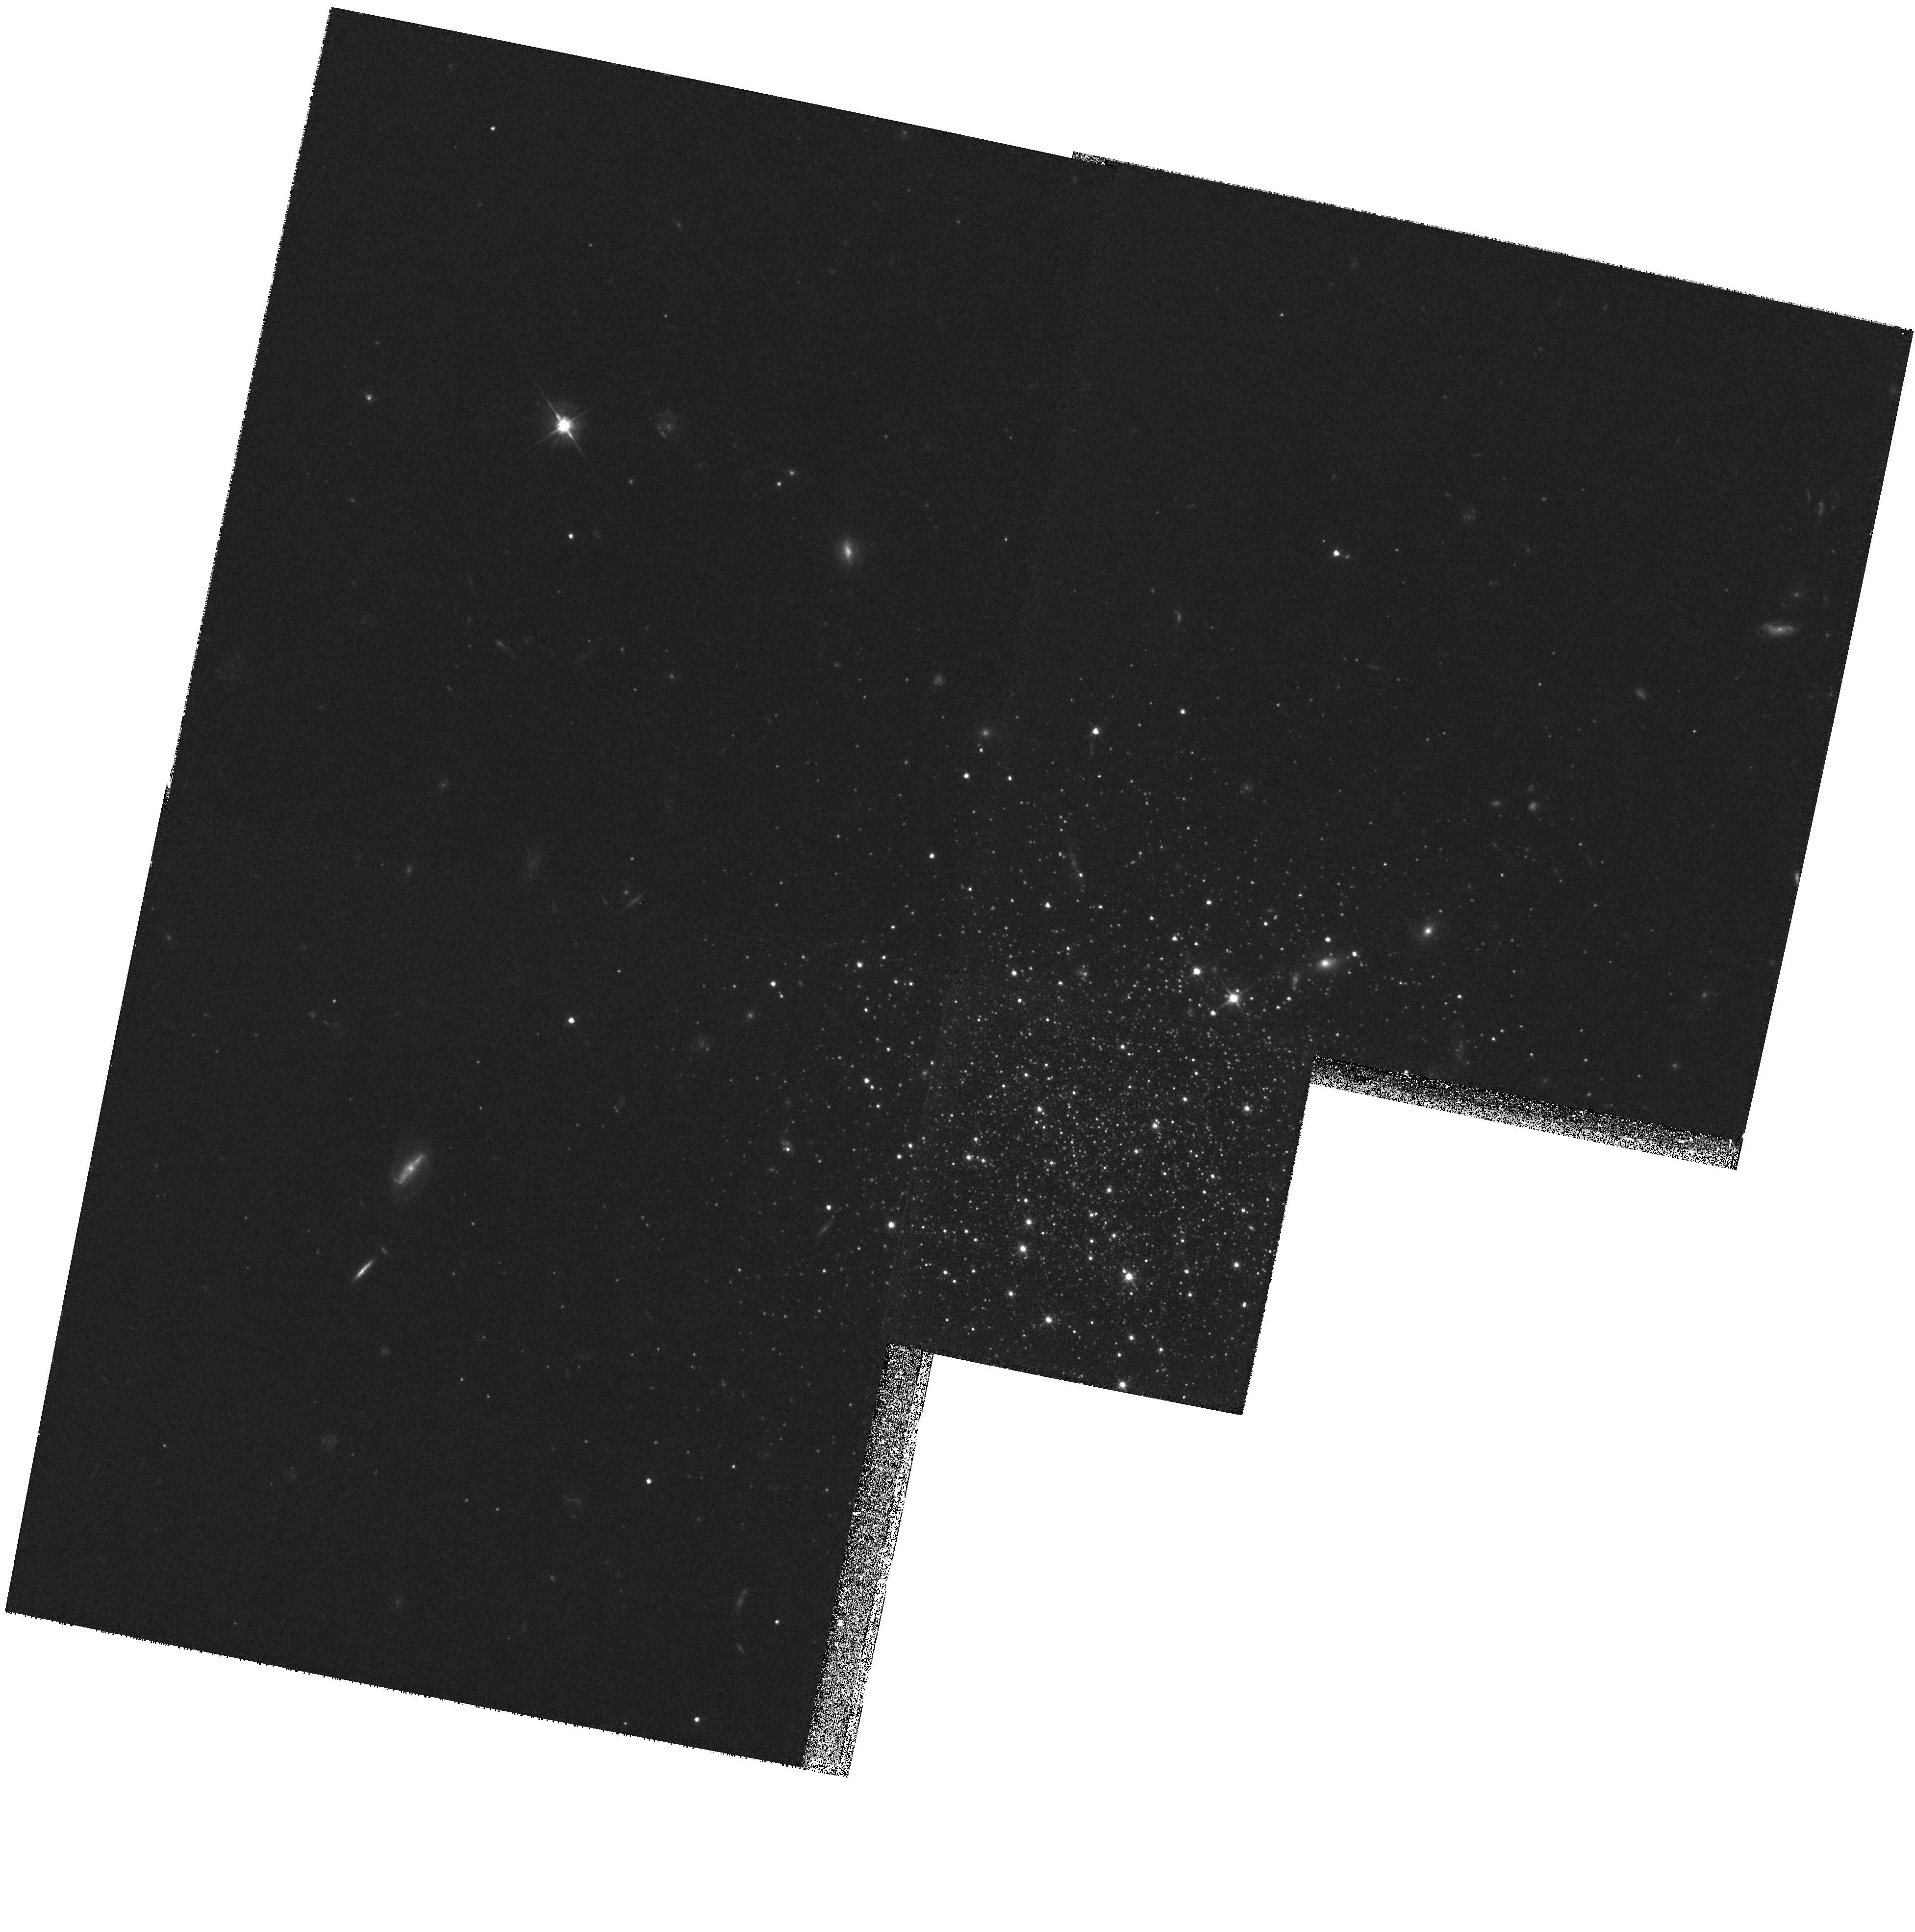
Target: FORNAX-023702-341103
Instrument: WFPC2/PC
Filter: F555W
Exposure: 1.6 h
Observation ID: hst_5917_01_wfpc2_pc_f555w_u30m01

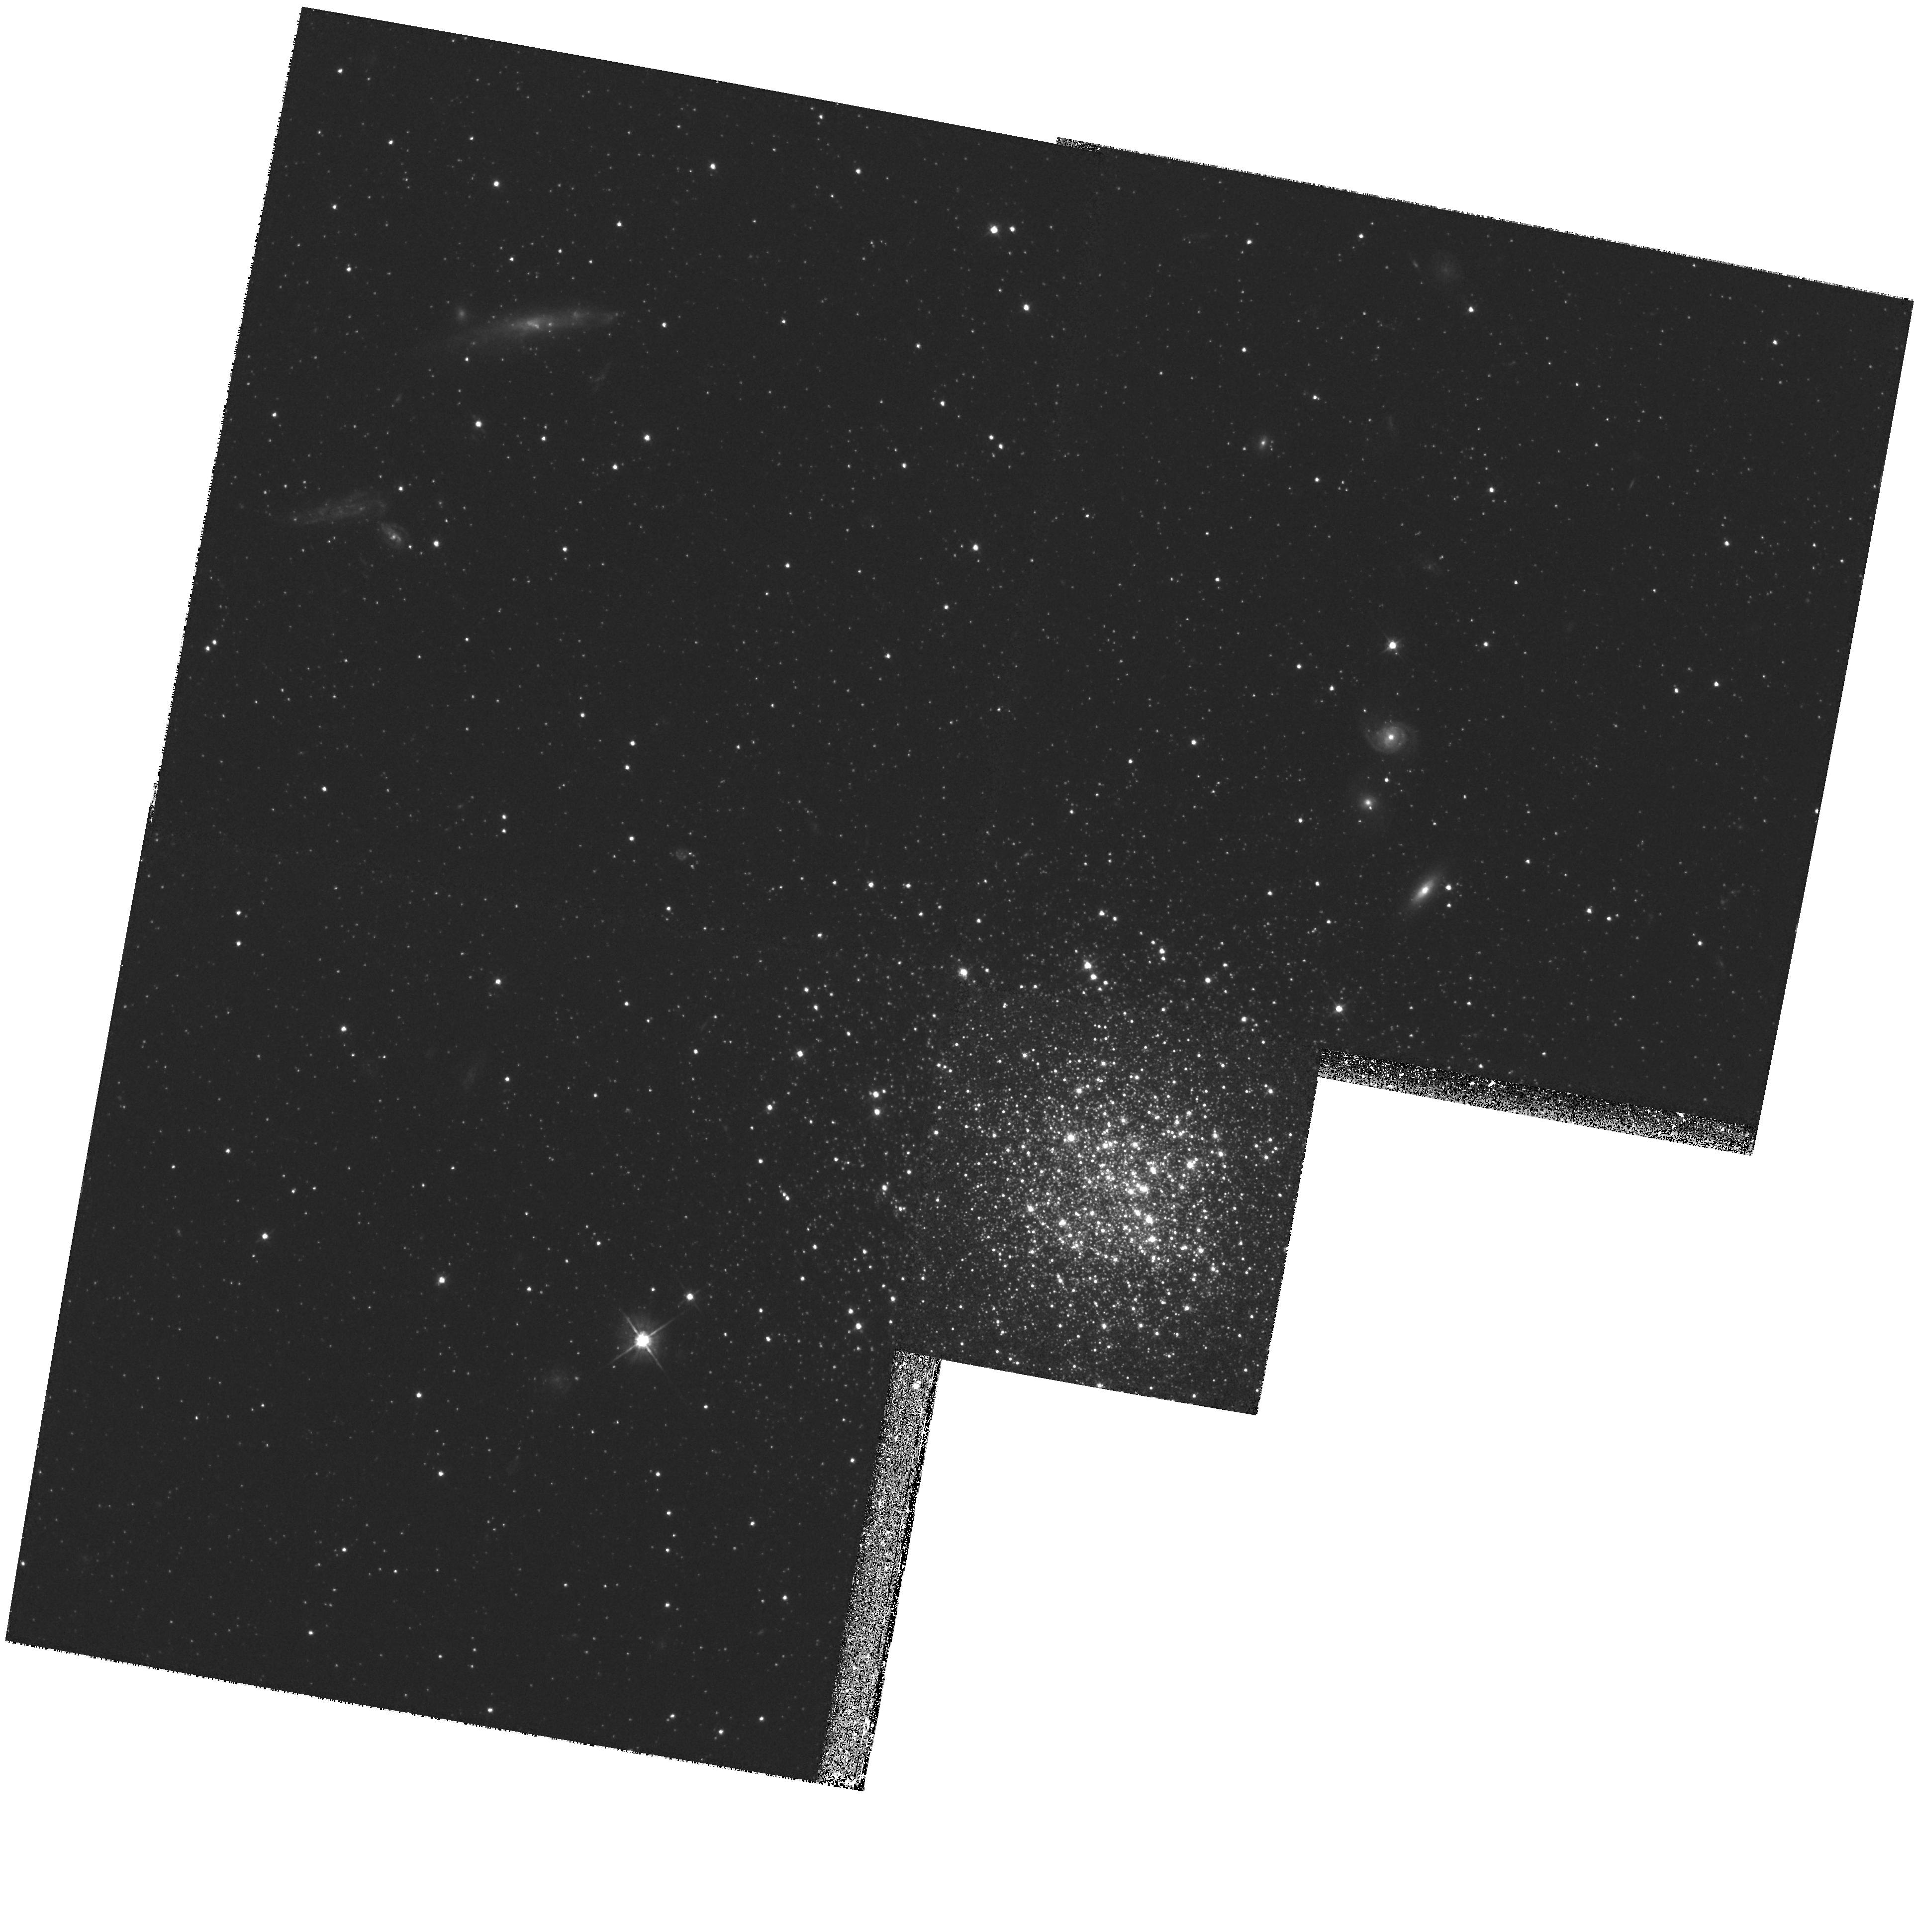
Target: FORNAX-023844-344833
Instrument: WFPC2/PC
Filter: F555W
Exposure: 1.6 h
Observation ID: hst_5917_02_wfpc2_pc_f555w_u30m02

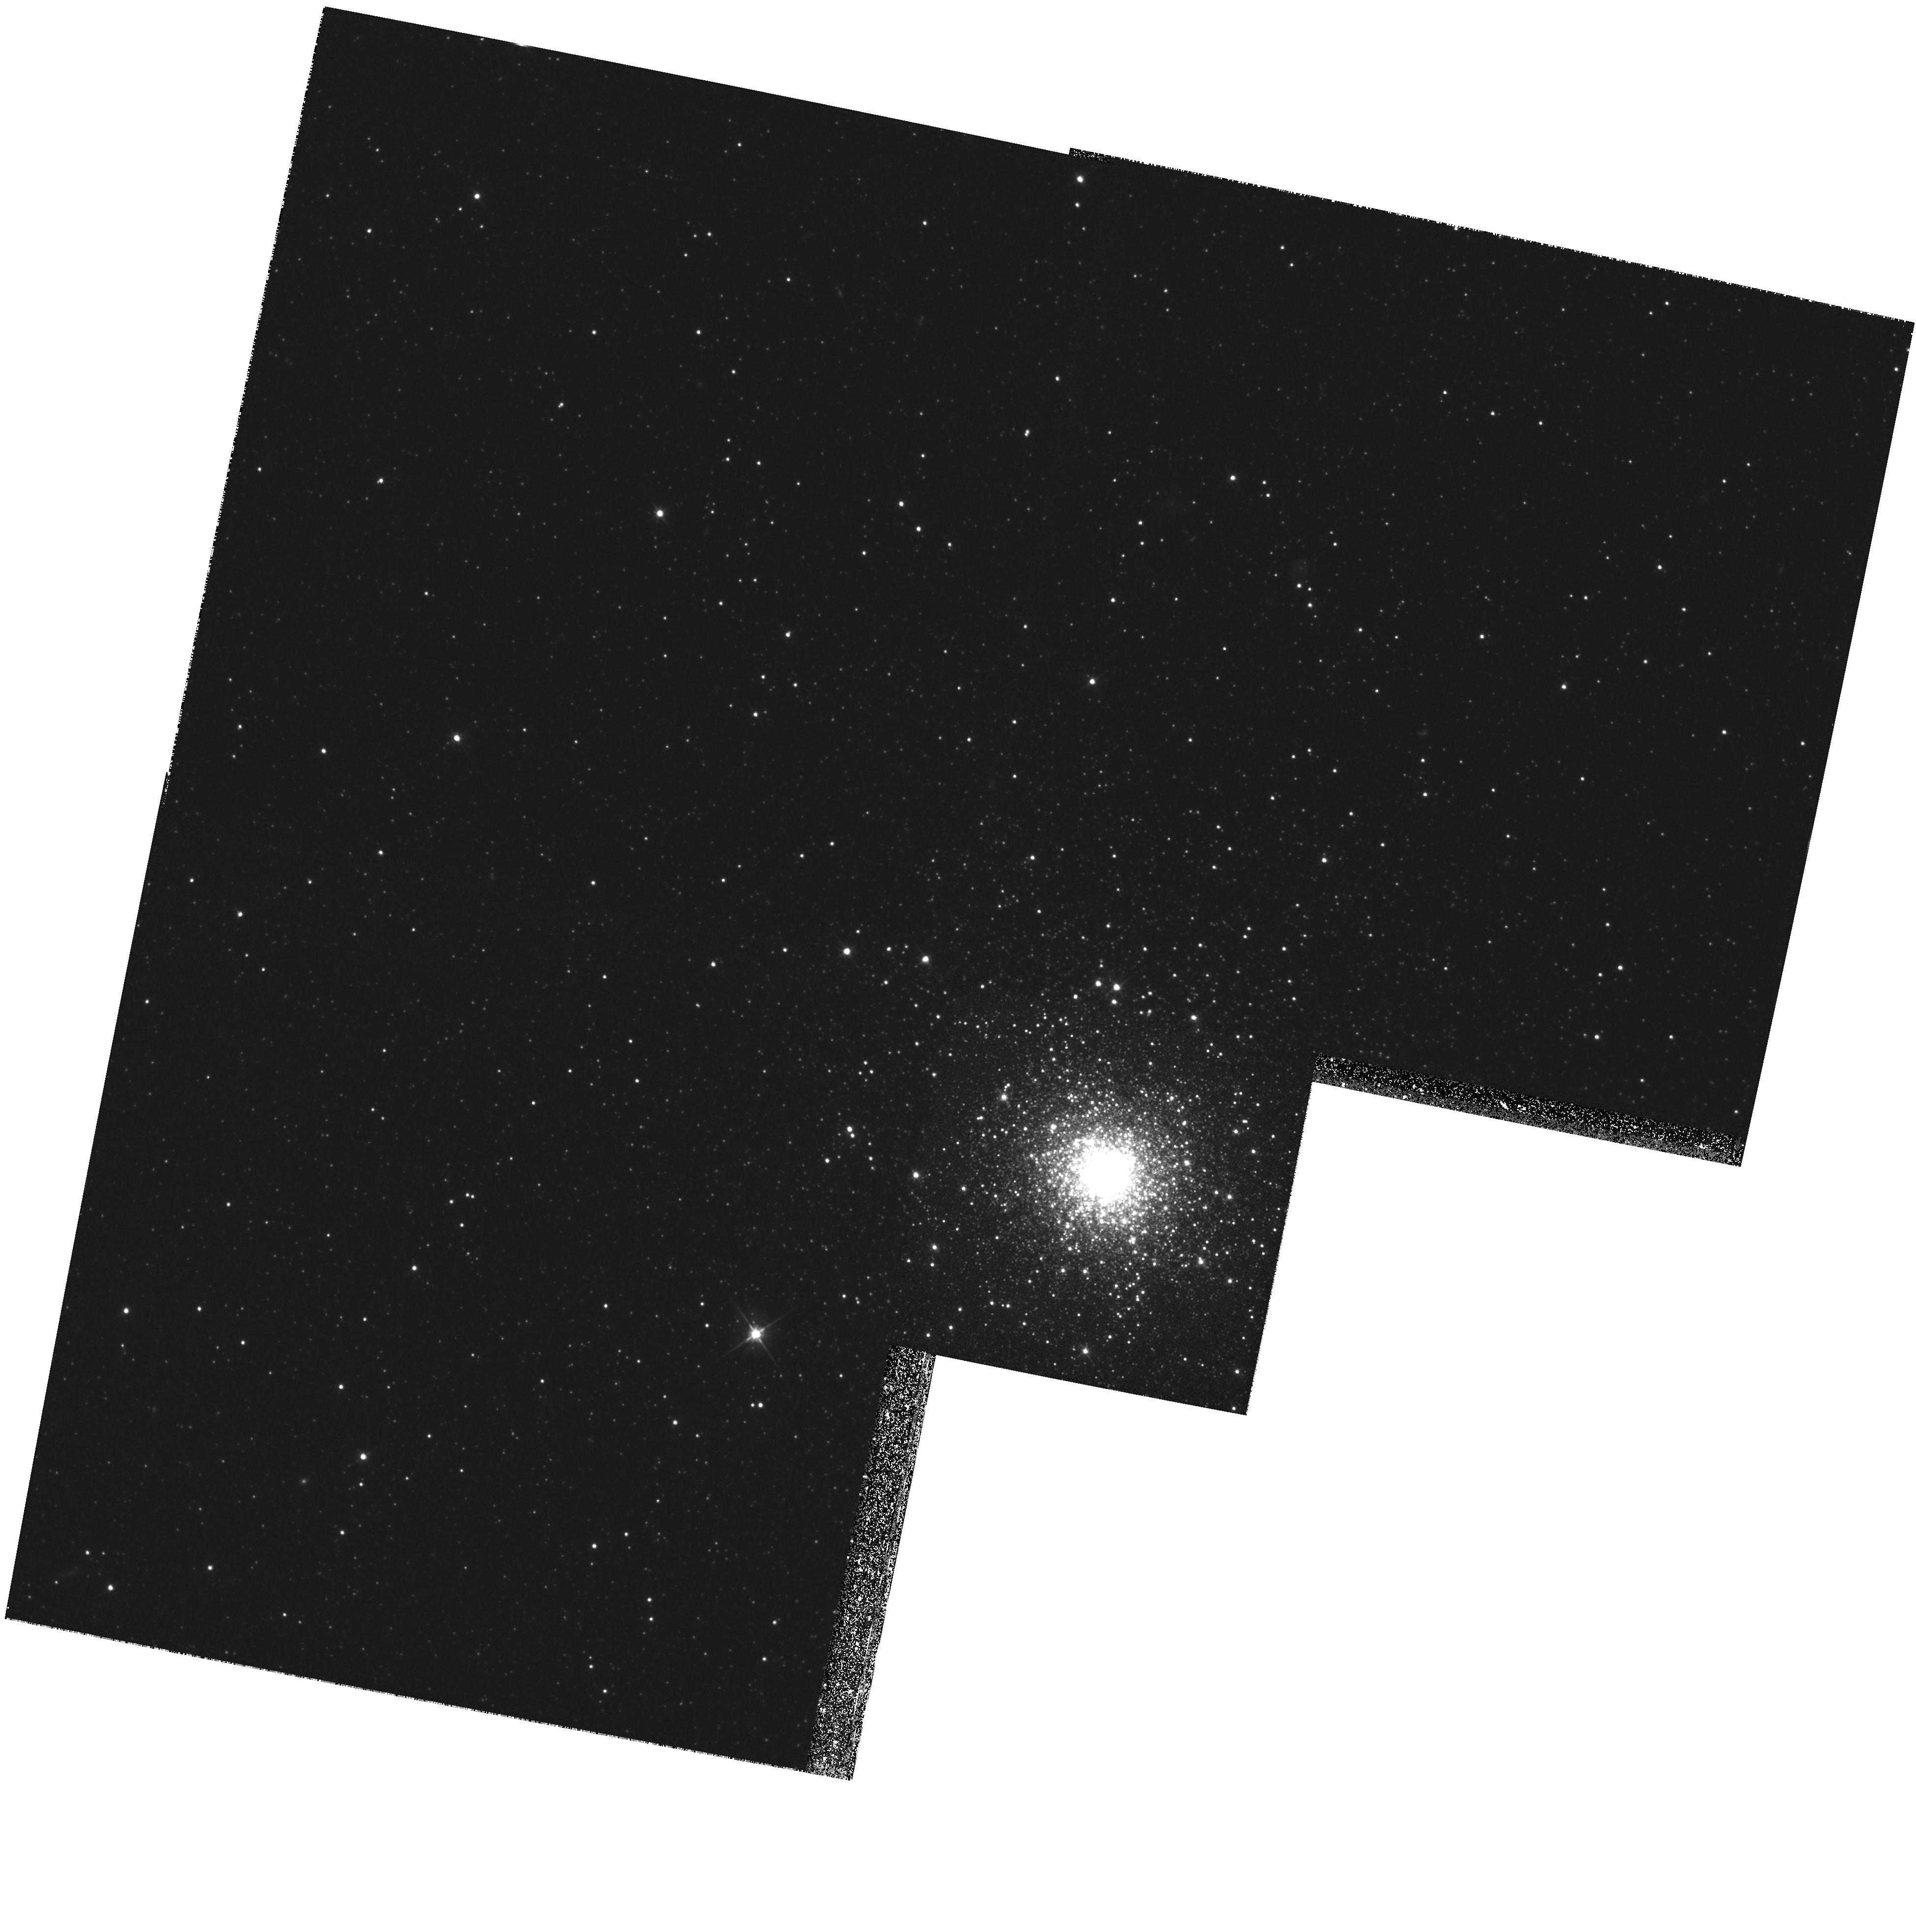
Target: NGC1049
Instrument: WFPC2/PC
Filter: F555W
Exposure: 1.5 h
Observation ID: hst_5917_03_wfpc2_pc_f555w_u30m03

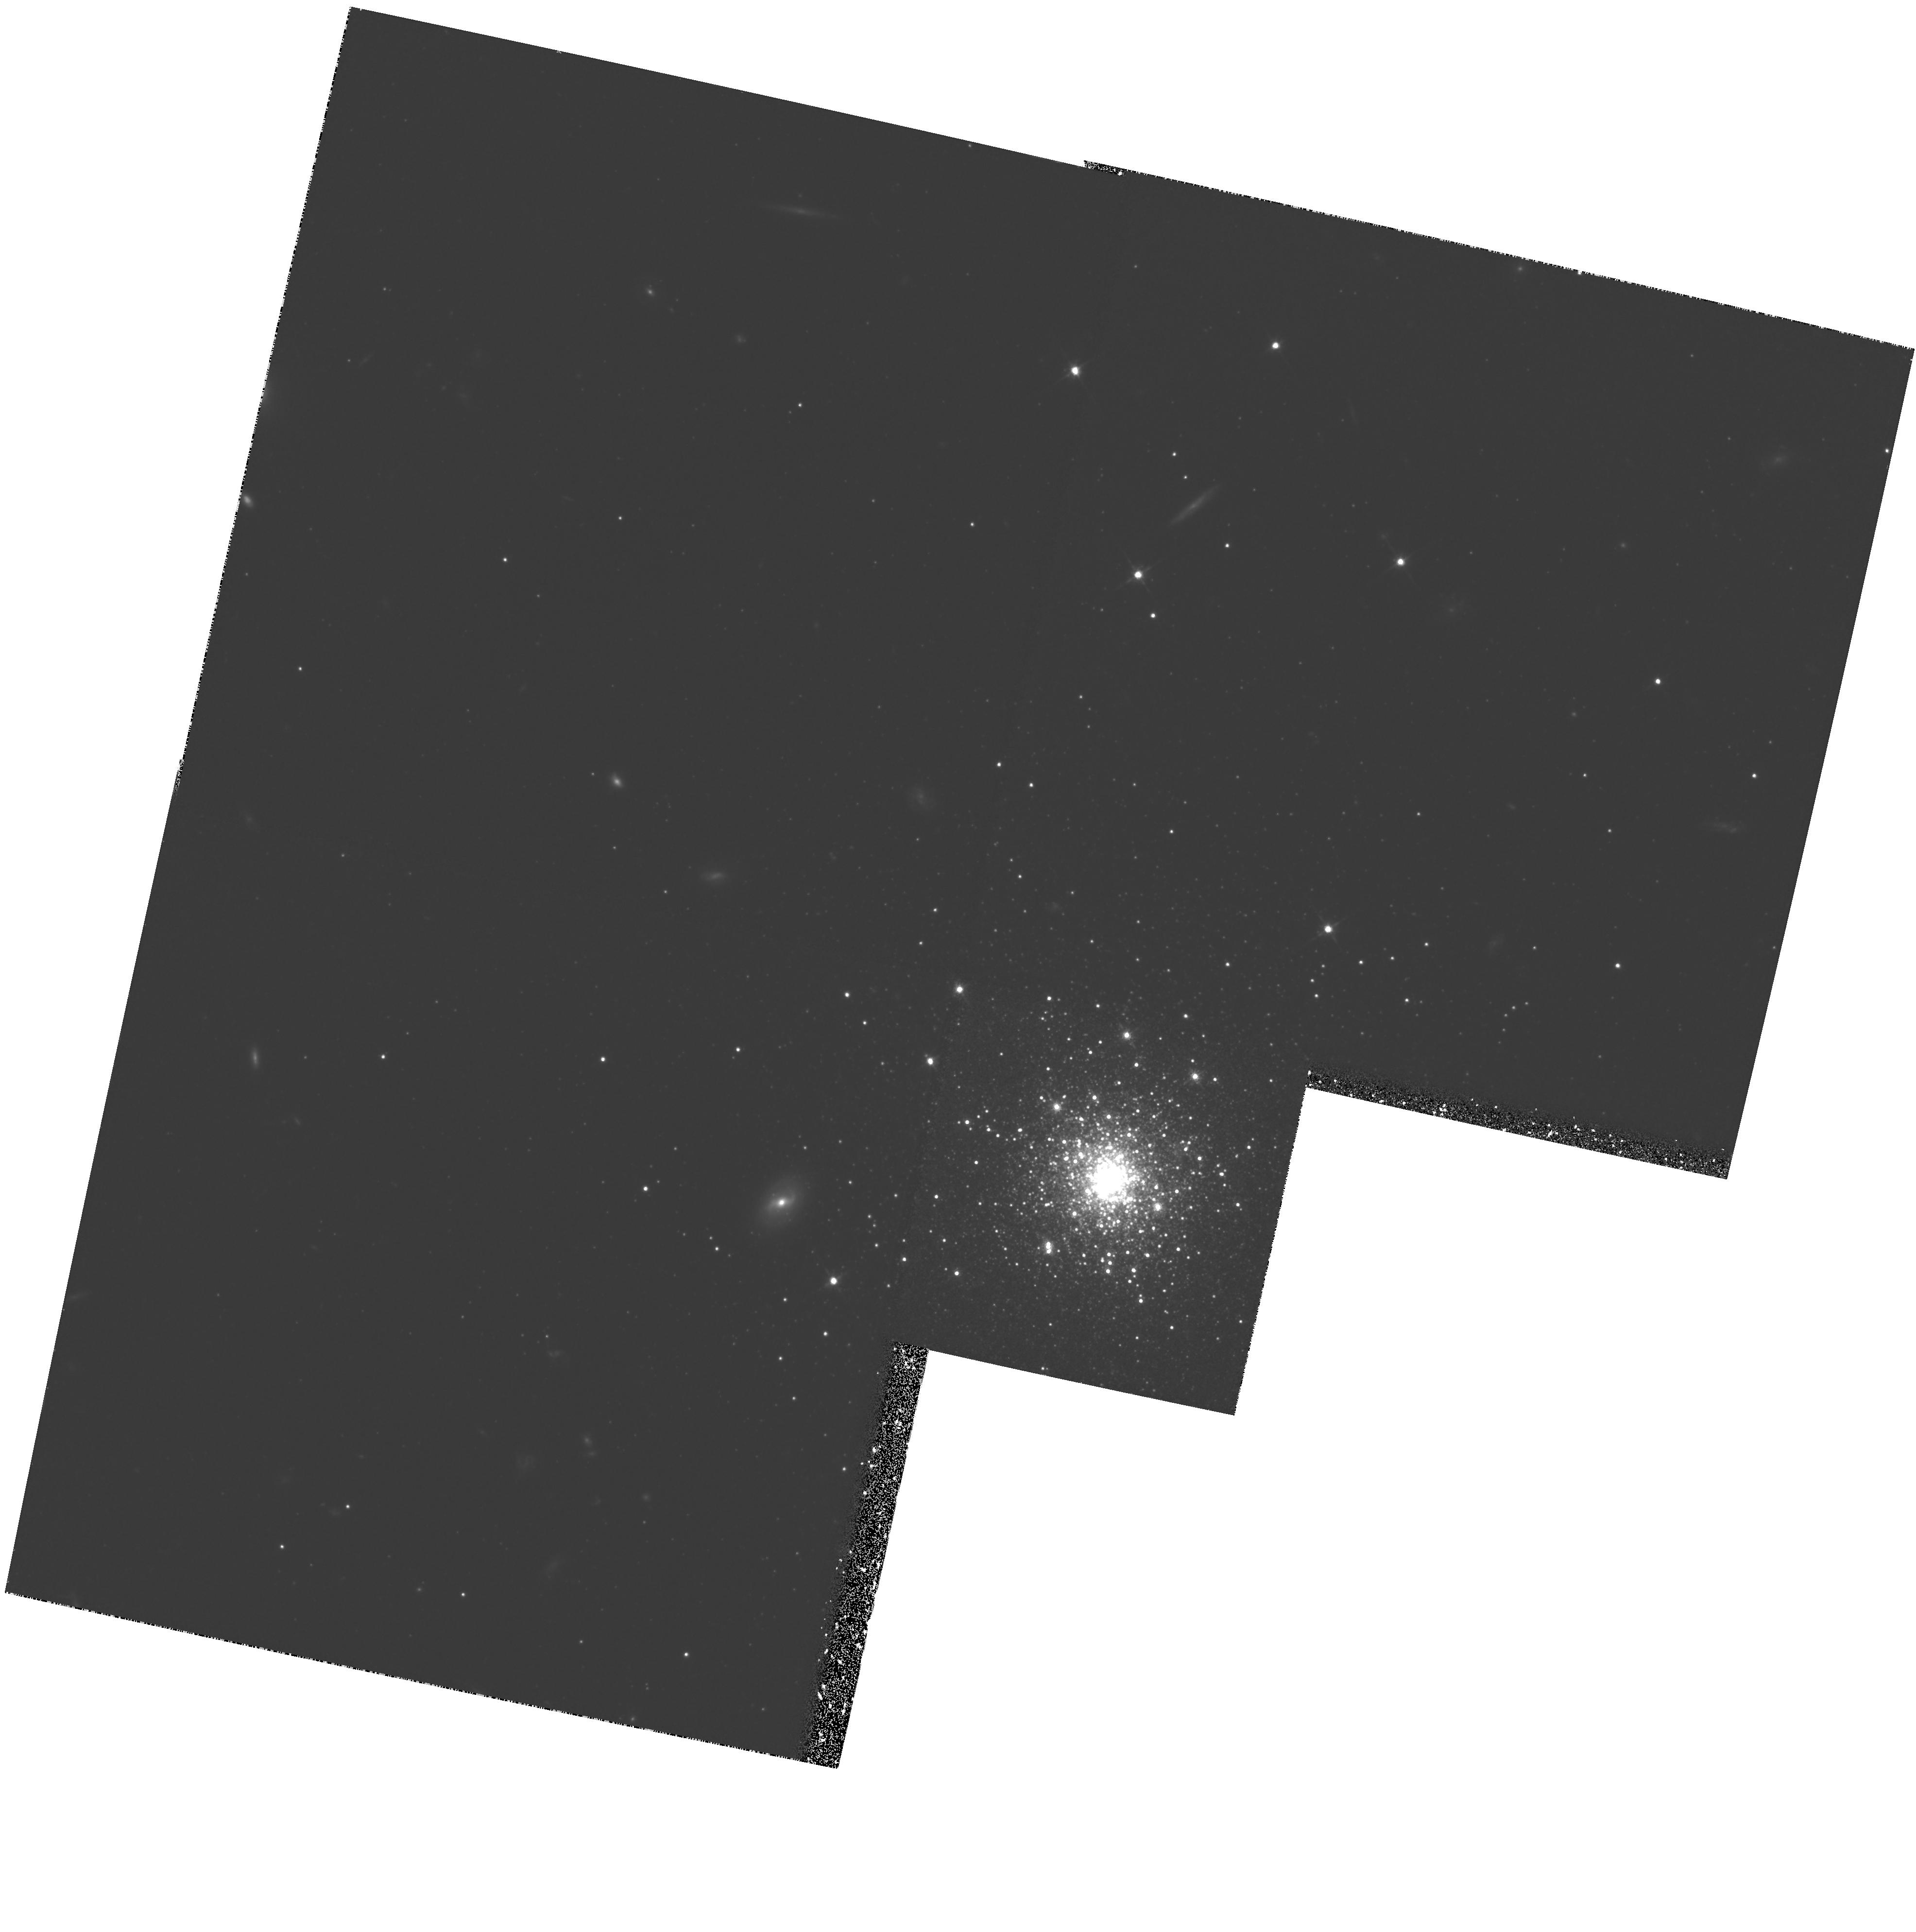
Target: FORNAX-024221-340608
Instrument: WFPC2/PC
Filter: F814W
Exposure: 2.1 h
Observation ID: hst_5917_04_wfpc2_pc_f814w_u30m04

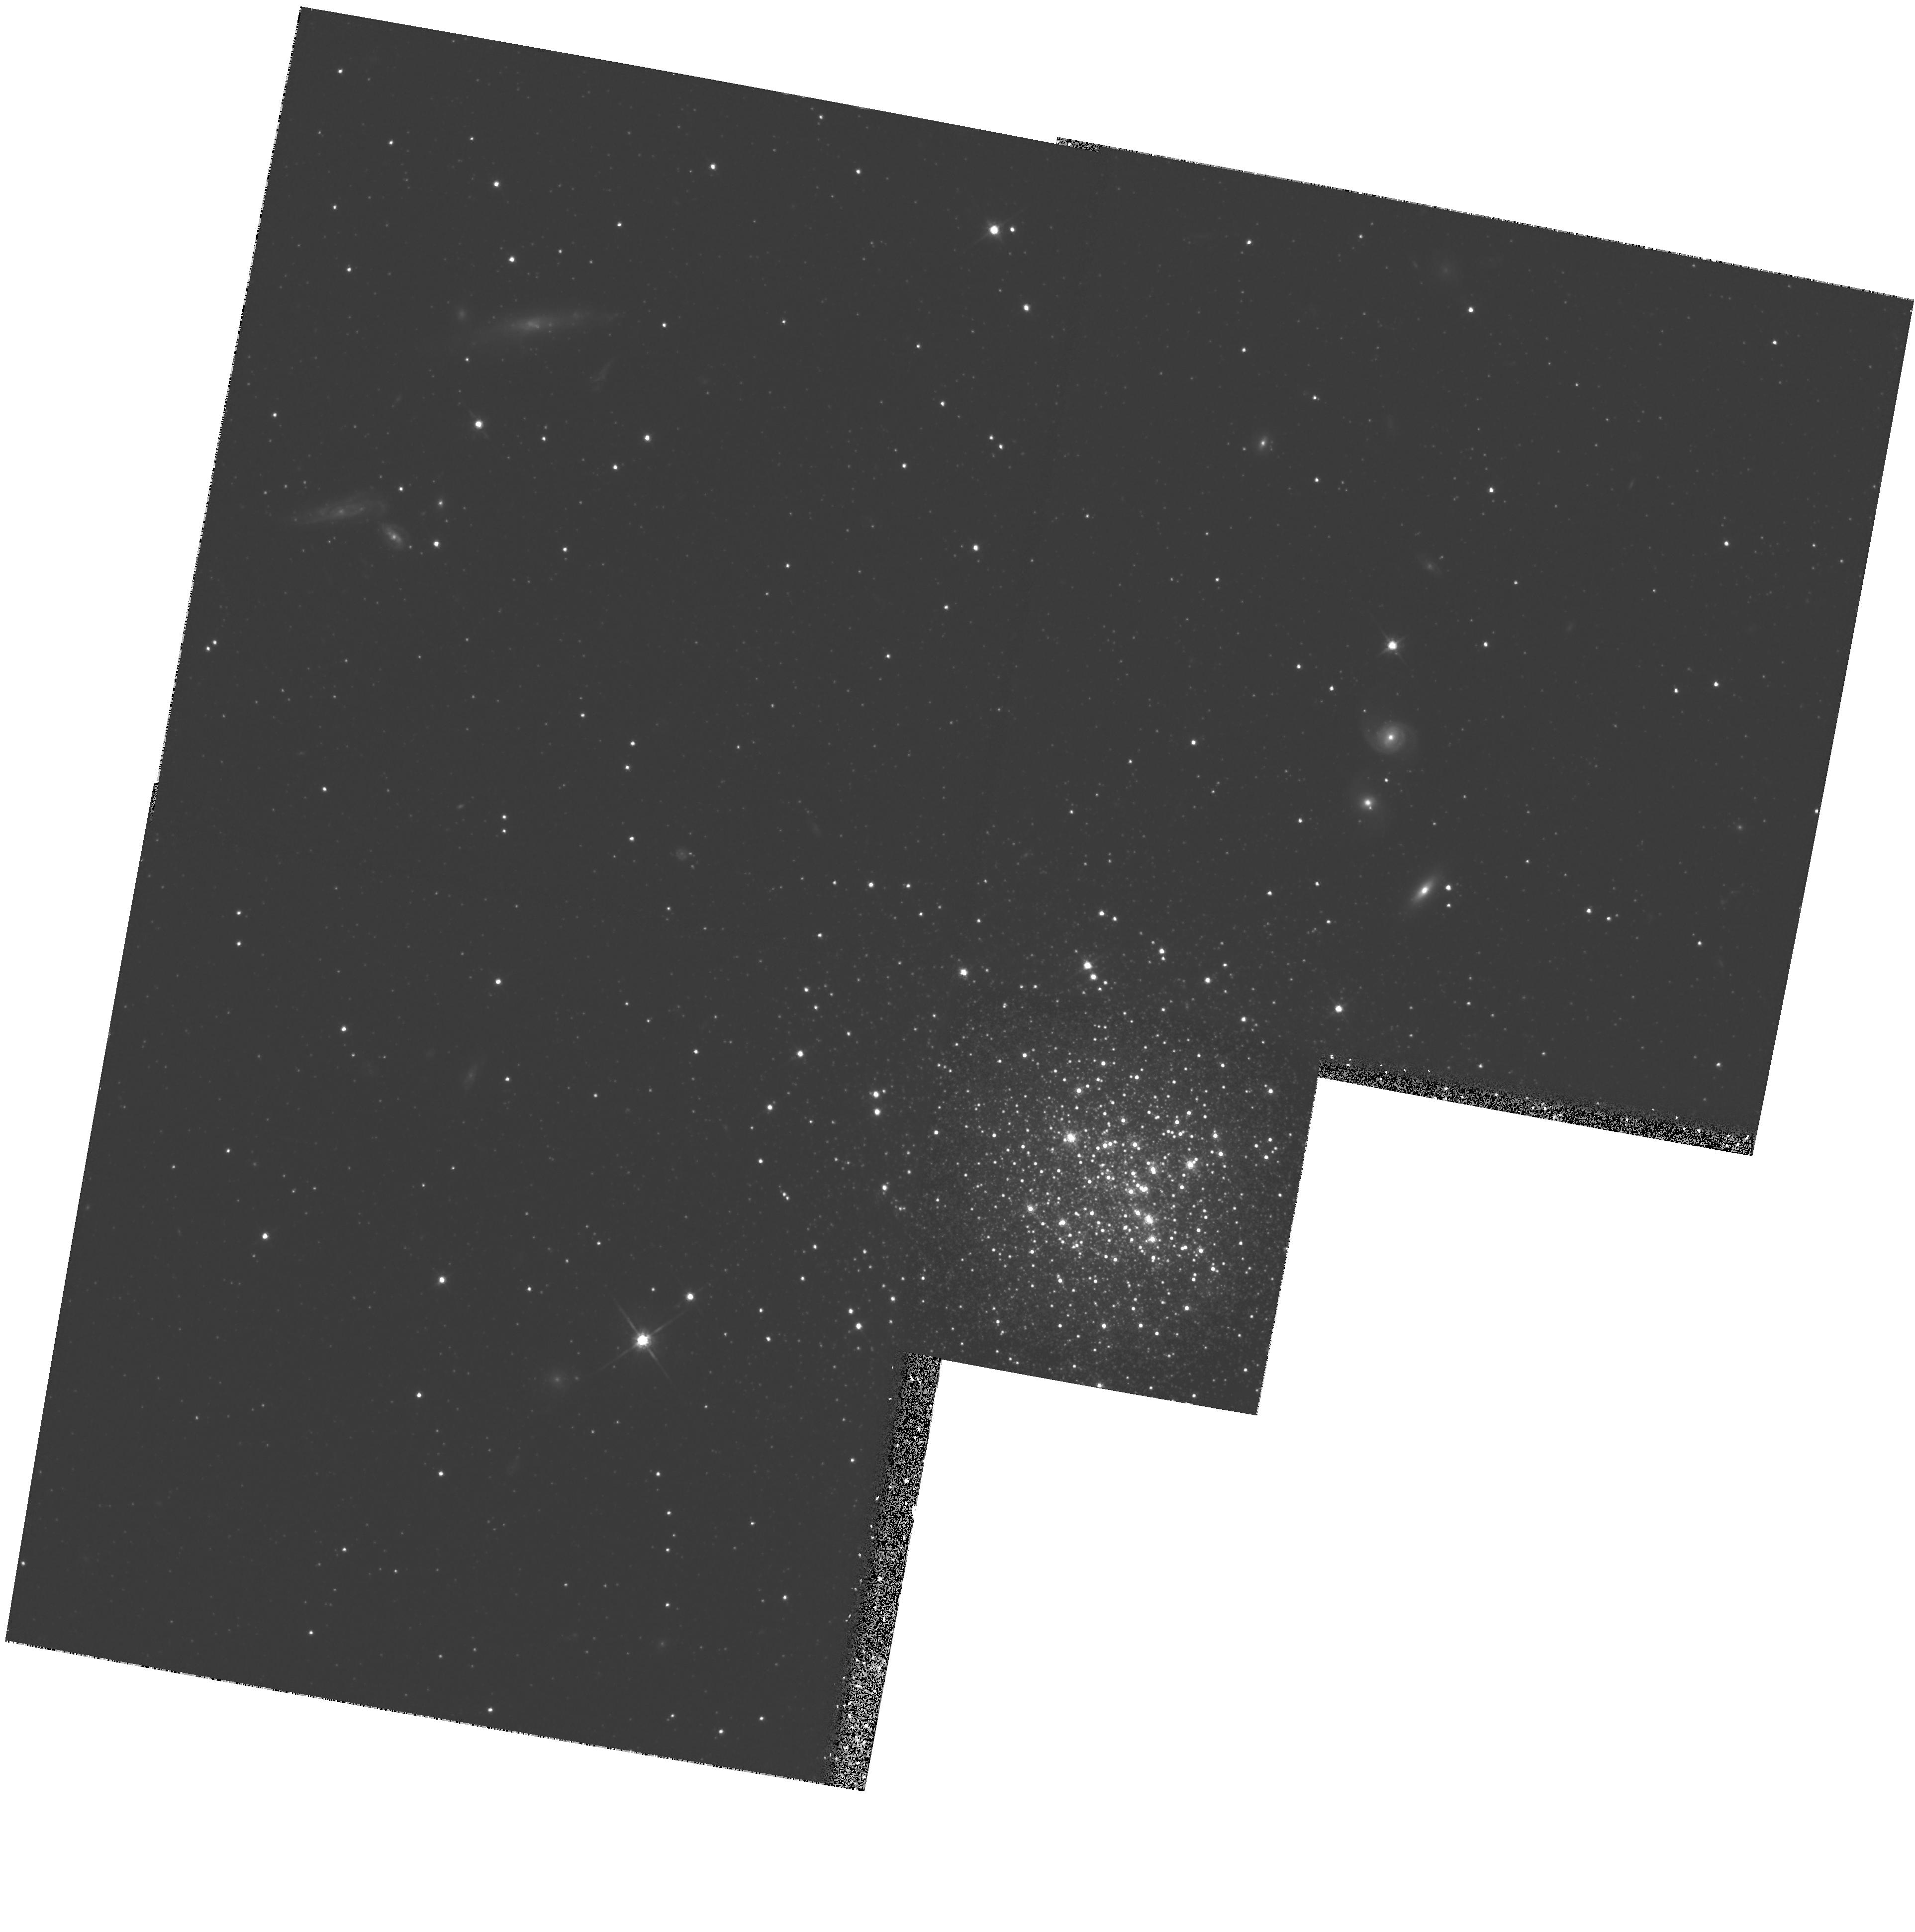
Target: FORNAX-023844-344833
Instrument: WFPC2/PC
Filter: F814W
Exposure: 2.1 h
Observation ID: hst_5917_02_wfpc2_pc_f814w_u30m02

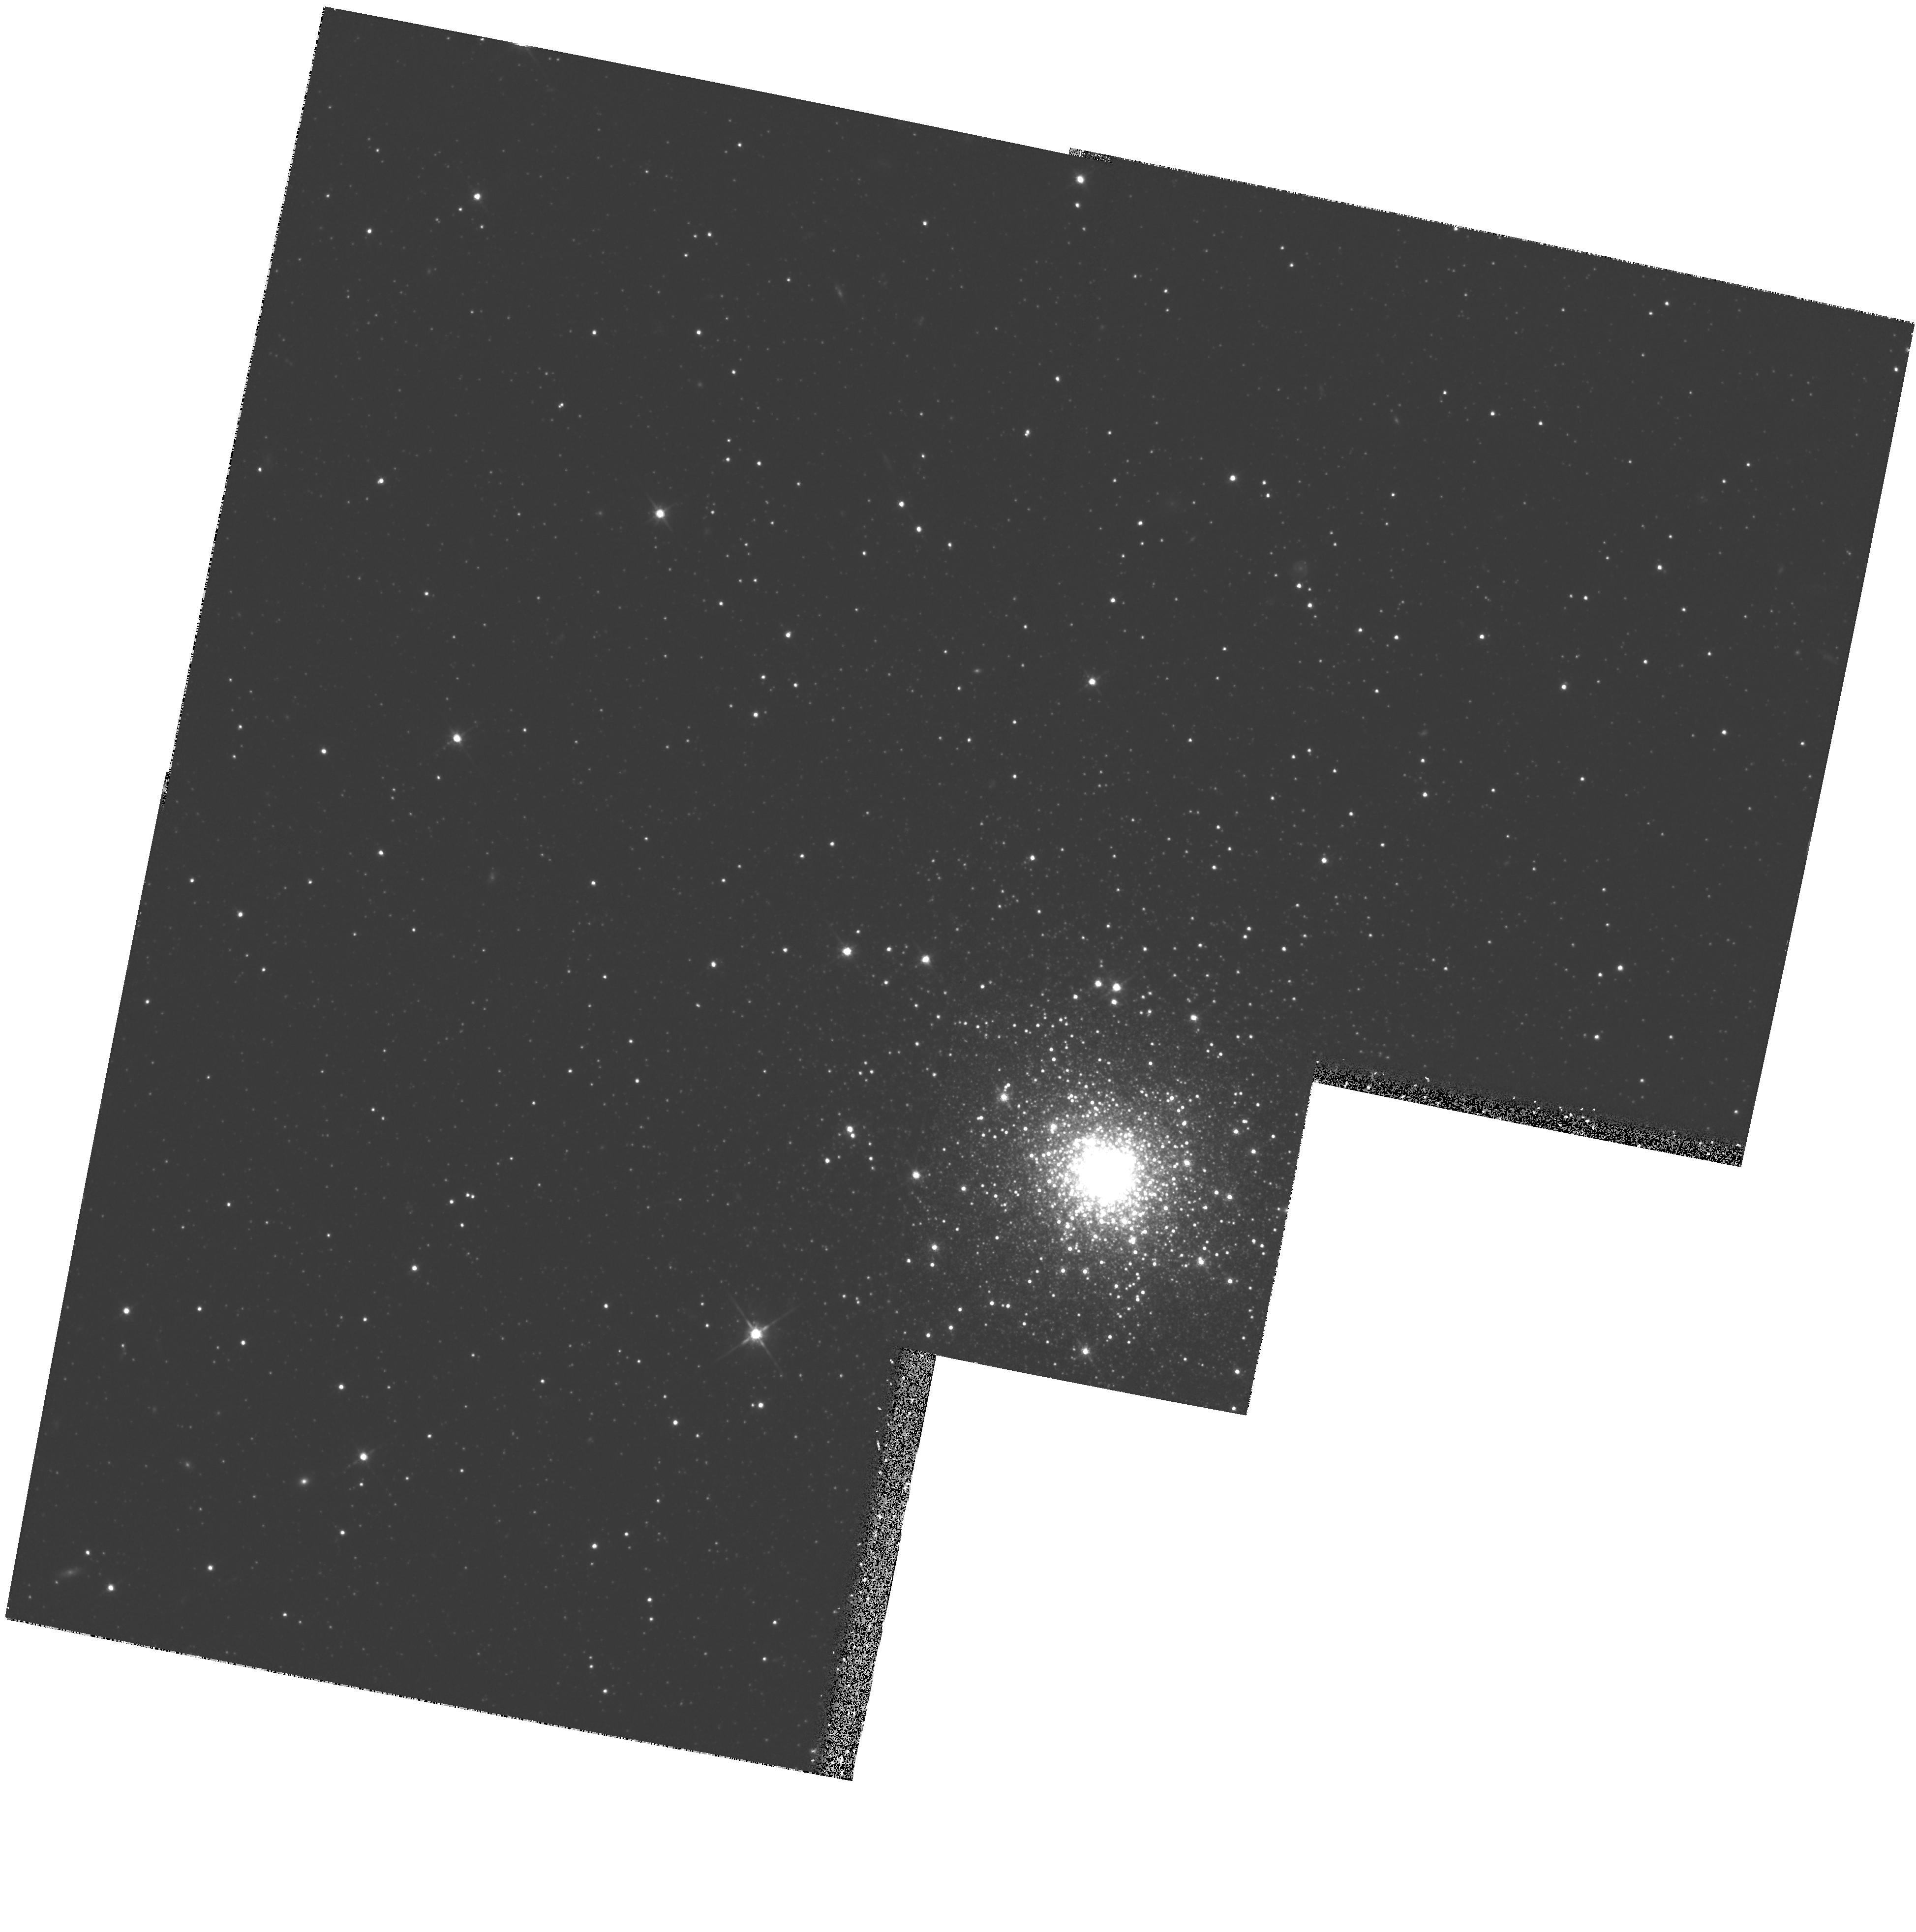
Target: NGC1049
Instrument: WFPC2/PC
Filter: F814W
Exposure: 2.1 h
Observation ID: hst_5917_03_wfpc2_pc_f814w_u30m03

THE GLOBULAR CLUSTERS IN THE FORNAX DWARF GALAXY-PHYSICAL PARAMETERS AND CHRONOLOGY (PI: Zinn, Robert J.)

From photometry of the four most metal-poor globular clusters in the Fornax Dwarf Spheroidal Galaxy with the WFPC2, we will: (1) measure their ages, (2) study their populations of blue stragglers, (3) measure their horizontal branch (HB) morphologies, (4) measure their He and metal abundances Fe/H, and (5) their radial density profiles. The HST is required because only it has the resolution and faint limiting magnitude necessary to reach the main- sequence turnoffs in the central regions of the clusters, where cluster stars greatly out number field stars. Our results for (1) will indicate the duration of metal-poor cluster formation in this very low-mass galaxy and test the relationship between cluster age and HB morphology. (4) will provide the first estimate of He abundance in this galaxy. (2, 3, 4, 5) will reveal how the Fornax globulars compare with ones in the Milky Way in terms of their stellar populations and structures. A comparison of the apparent magnitudes of their HB's will test predictions of the HB luminosity-Fe/H relationship. Our results will provide valuable information on the evolution of globular clusters and low-mass galaxies. This proposal is a updated version of one which recieved time in Cycle 1 (had to be deferred) and supplemental time in Cycle 4.